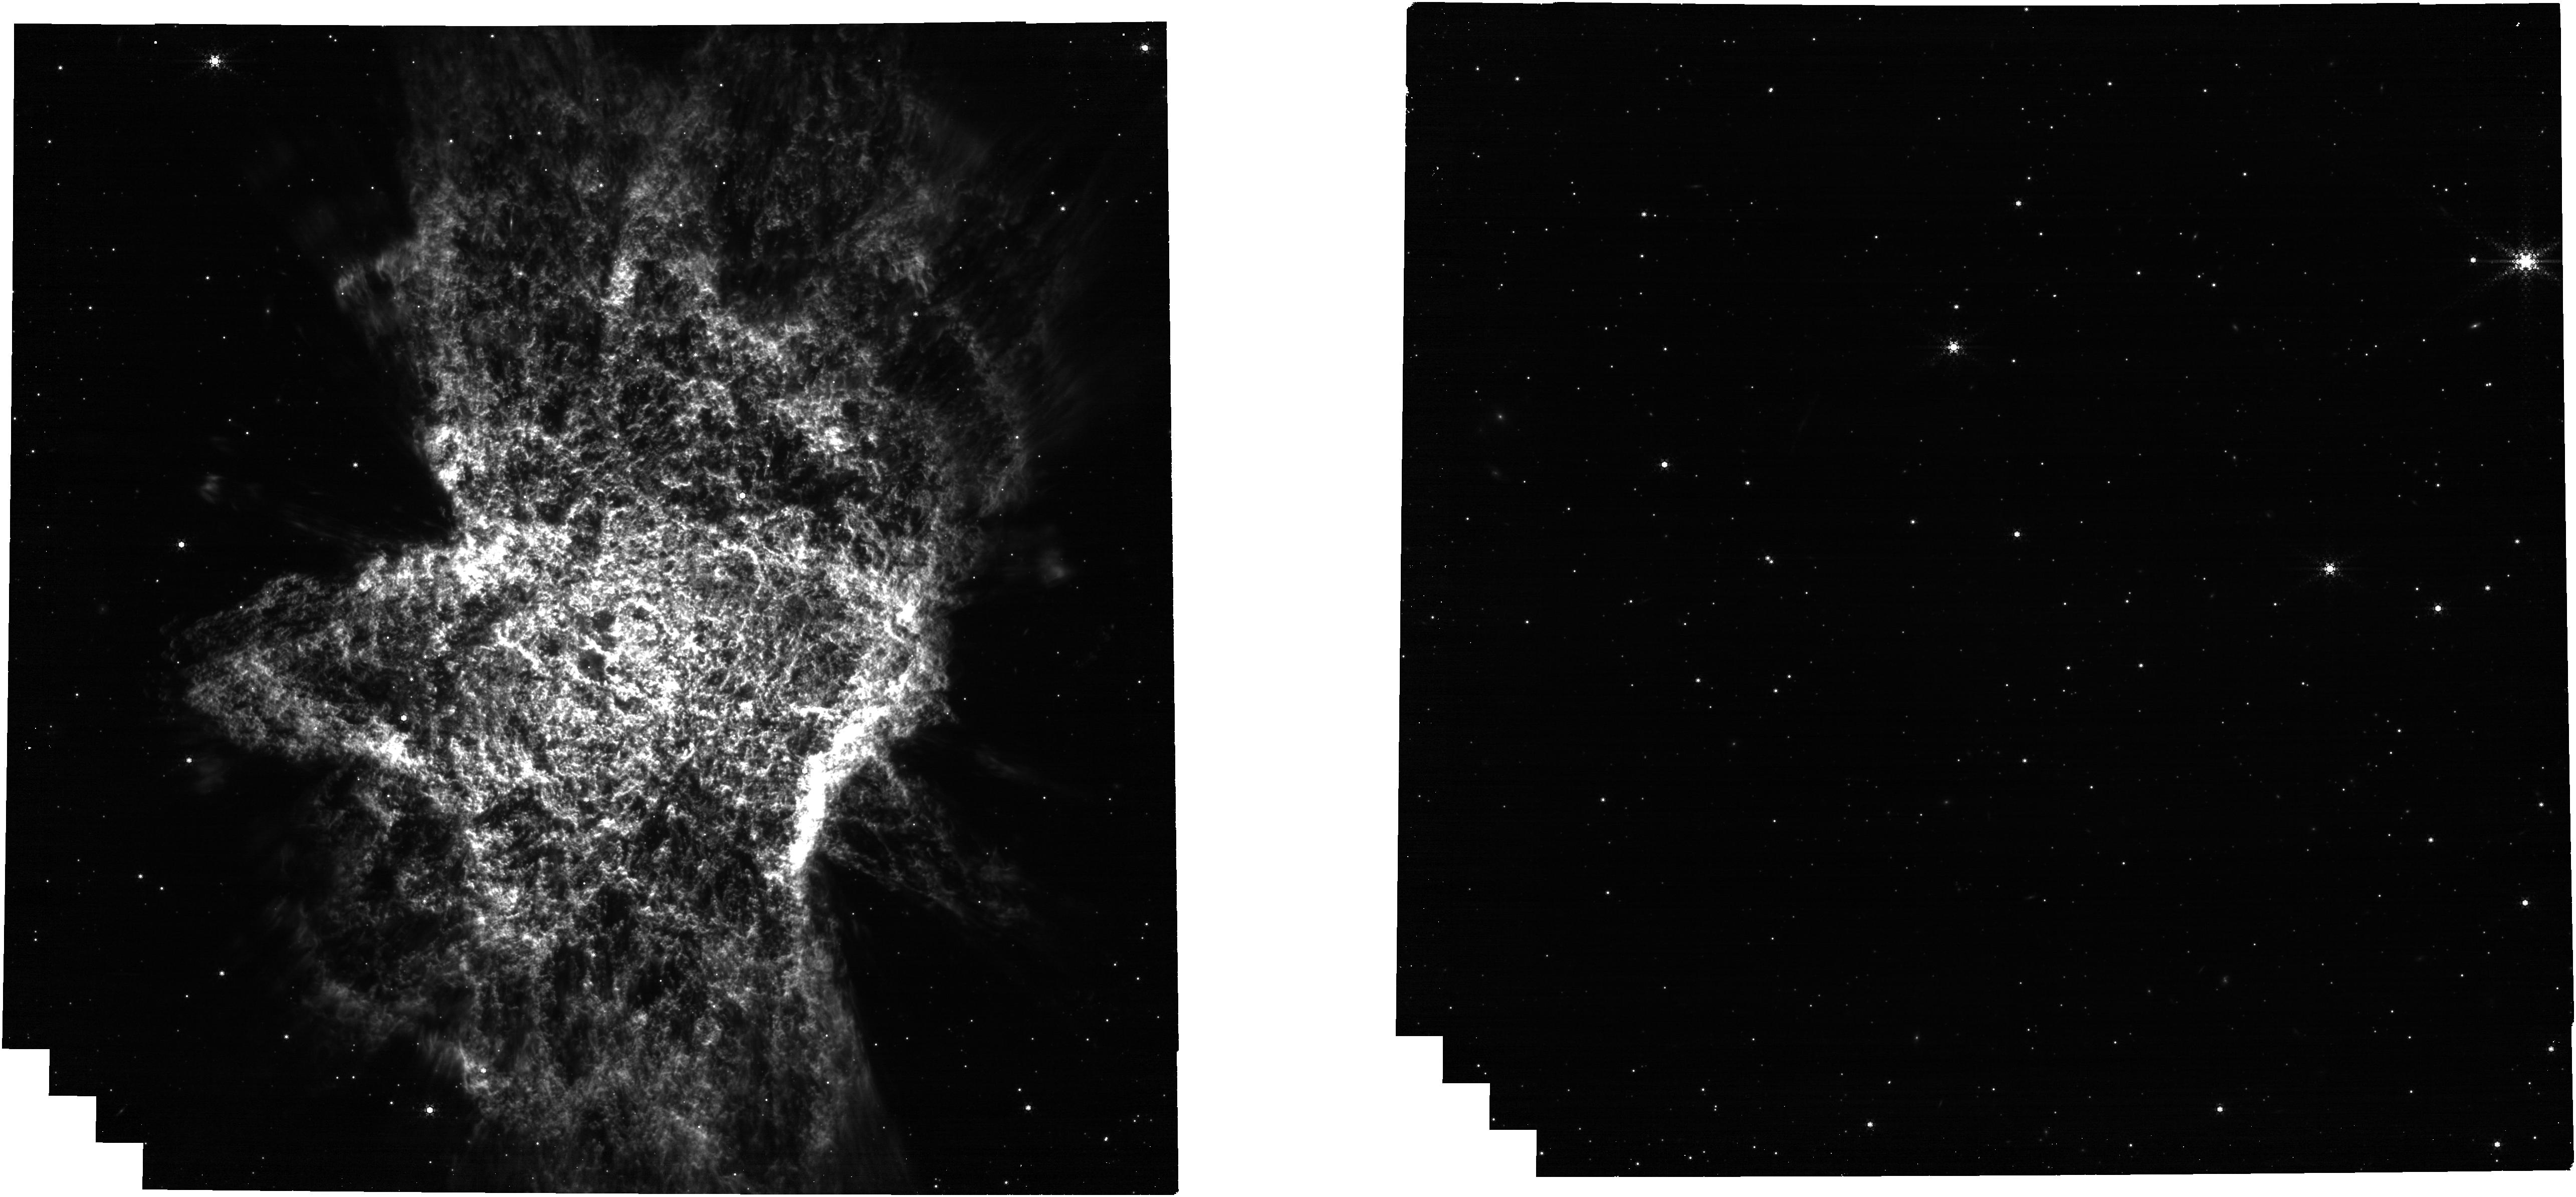
Target: PN-CTR
Instrument: NIRCAM
Filter: F444W+F470N
Exposure: 39 min
Observation ID: jw06554-o001_t025_nircam_f444w-f470n

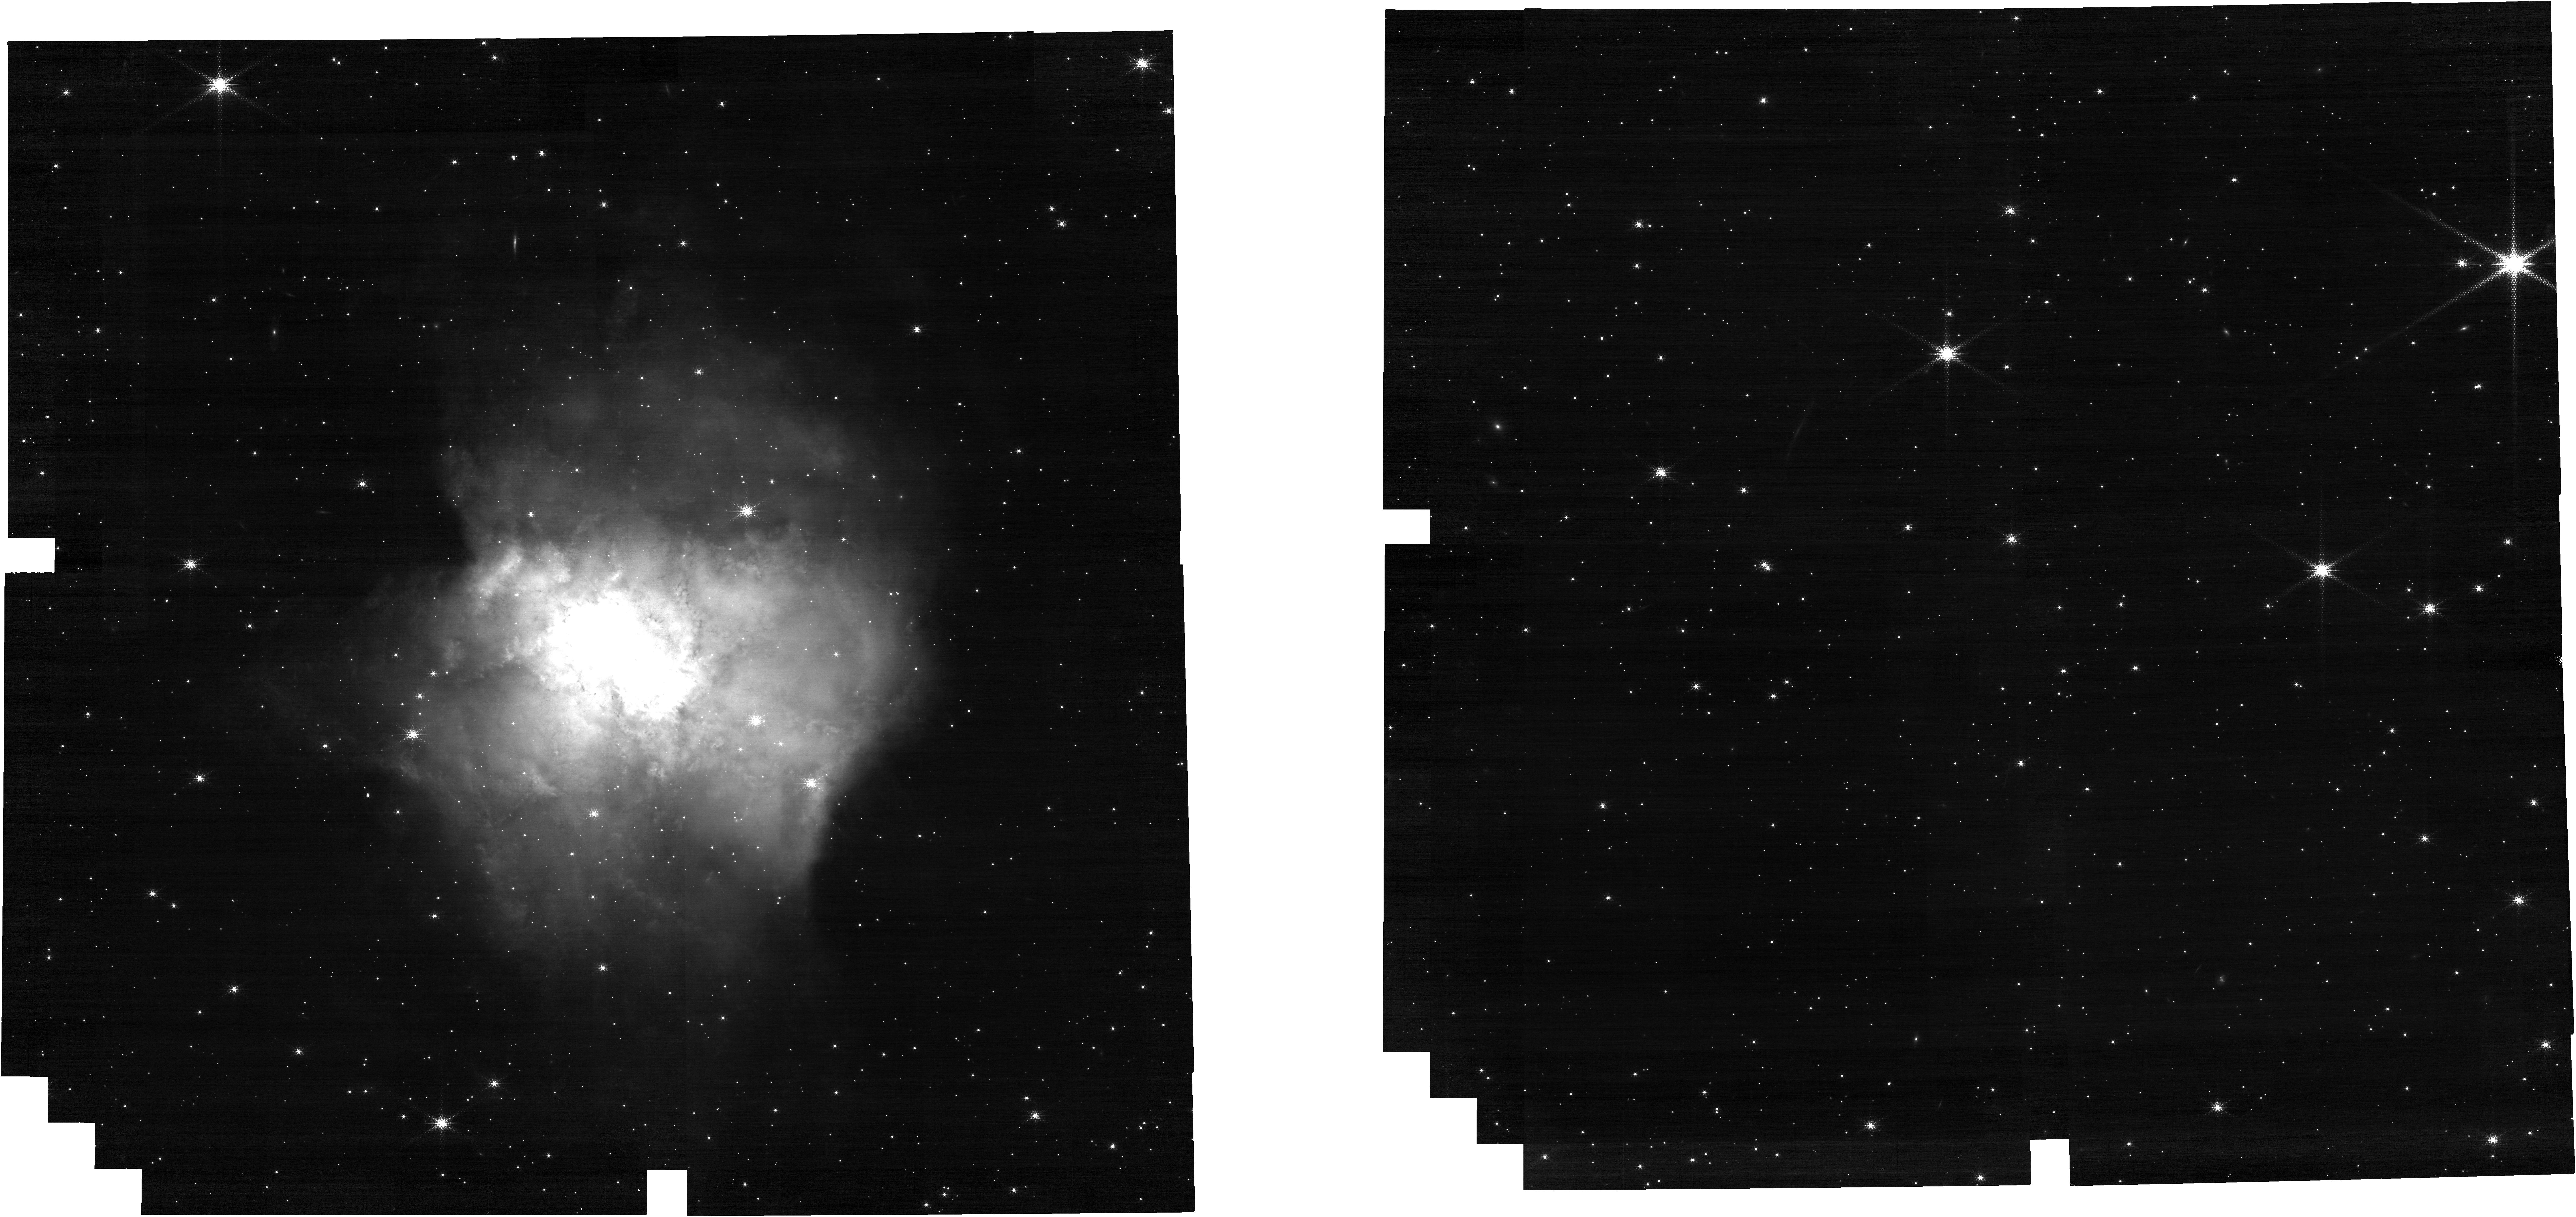
Target: PN-CTR
Instrument: NIRCAM
Filter: F187N
Exposure: 39 min
Observation ID: jw06554-o001_t025_nircam_clear-f187n

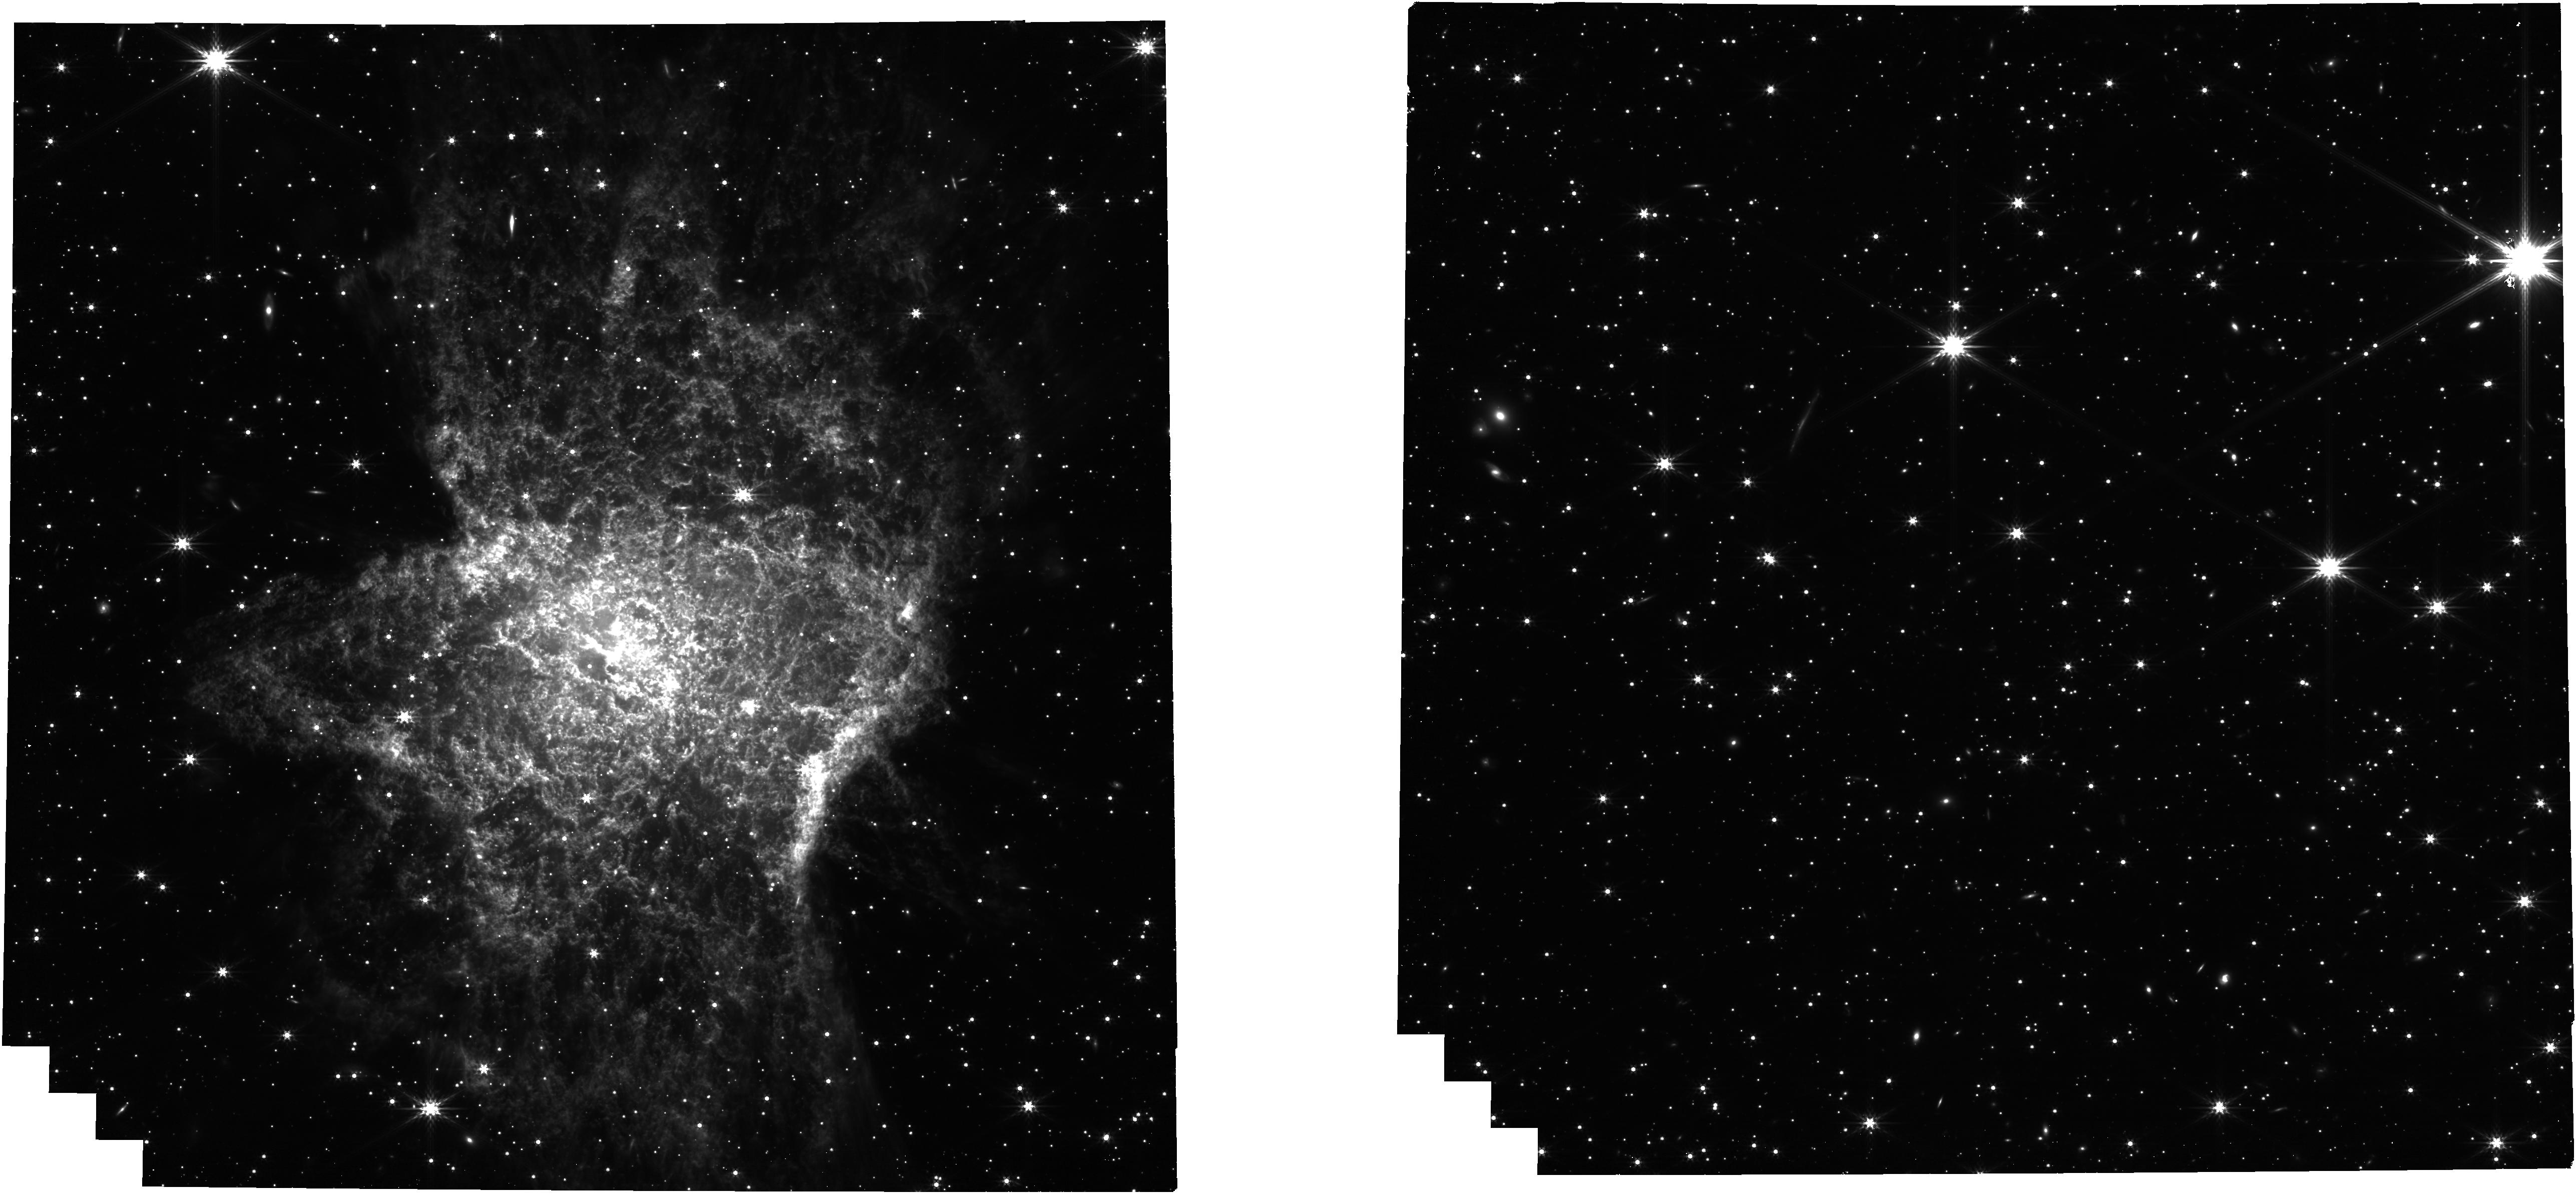
Target: PN-CTR
Instrument: NIRCAM
Filter: F356W
Exposure: 20 min
Observation ID: jw06554-o001_t025_nircam_clear-f356w

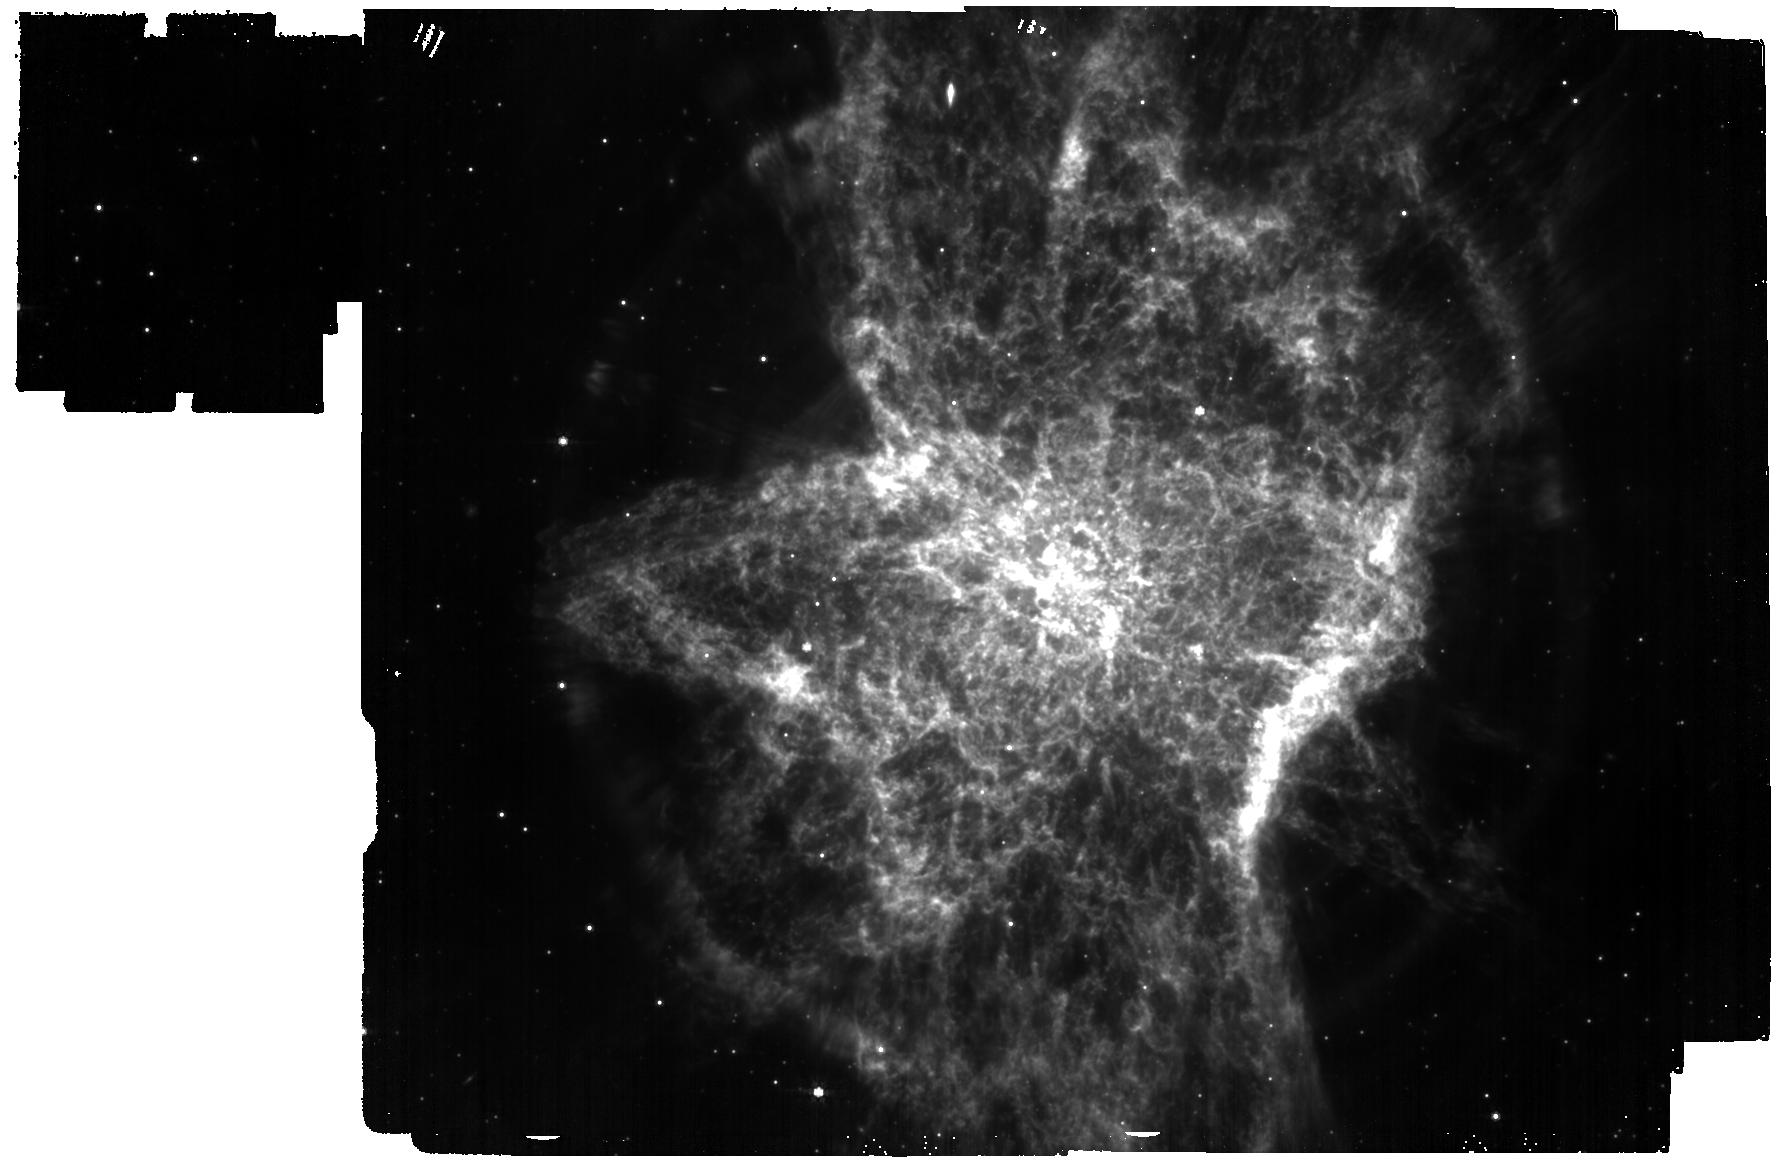
Target: PN-CTR
Instrument: MIRI
Filter: F770W
Exposure: 48 min
Observation ID: jw06554-o002_t025_miri_f770w

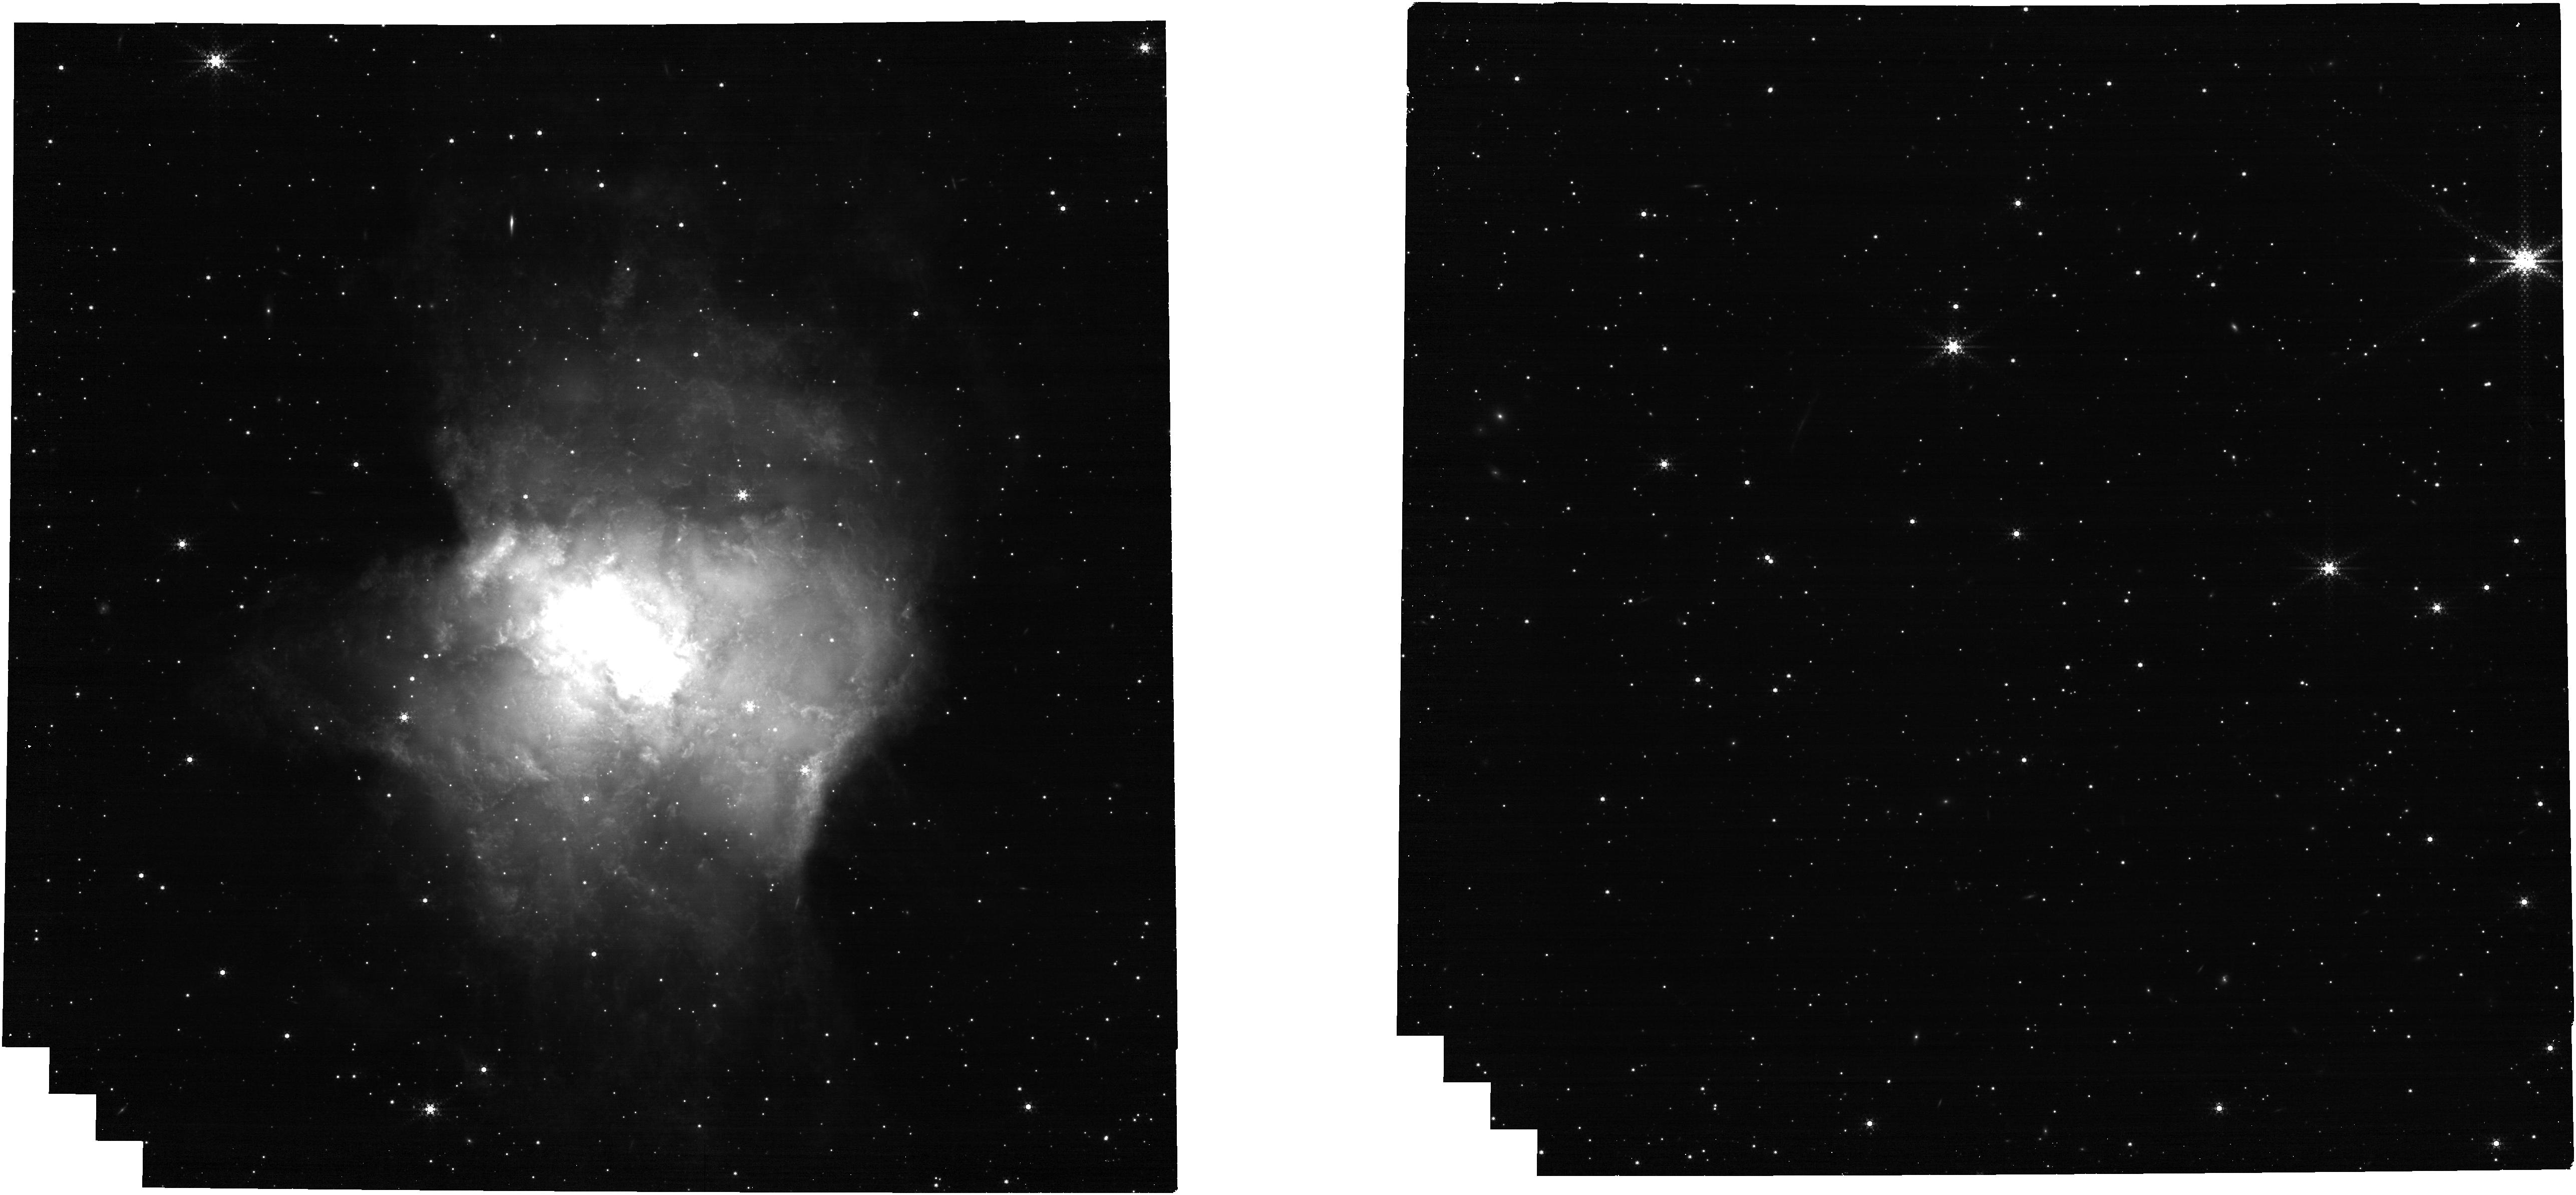
Target: PN-CTR
Instrument: NIRCAM
Filter: F444W+F405N
Exposure: 39 min
Observation ID: jw06554-o001_t025_nircam_f405n-f444w

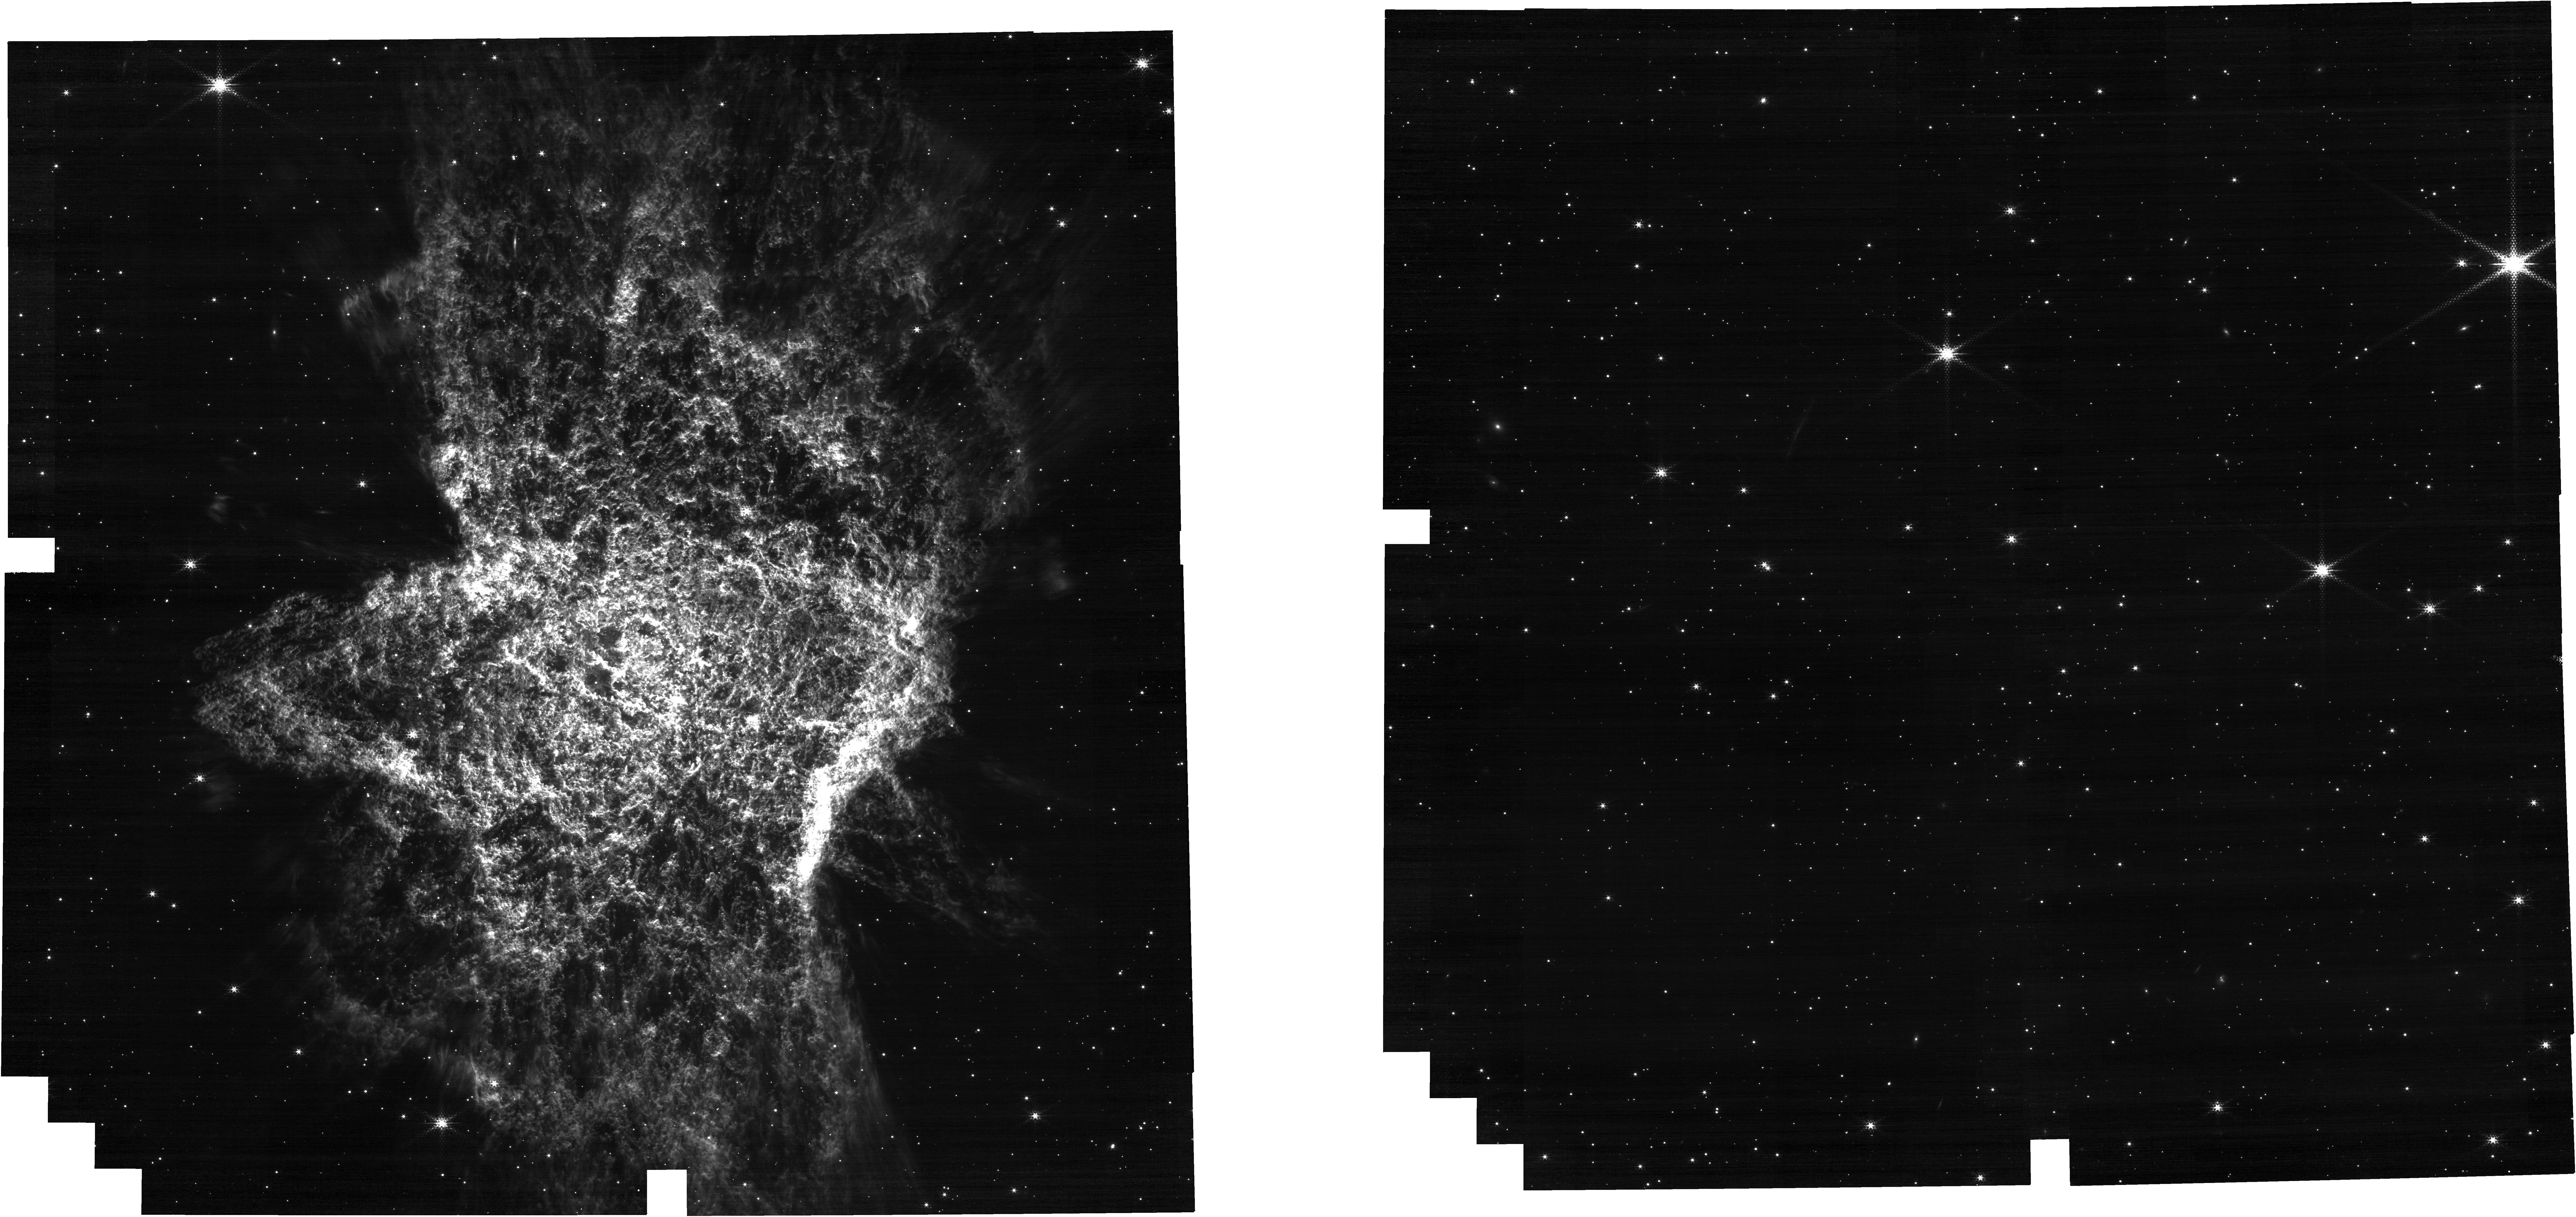
Target: PN-CTR
Instrument: NIRCAM
Filter: F212N
Exposure: 39 min
Observation ID: jw06554-o001_t025_nircam_clear-f212n

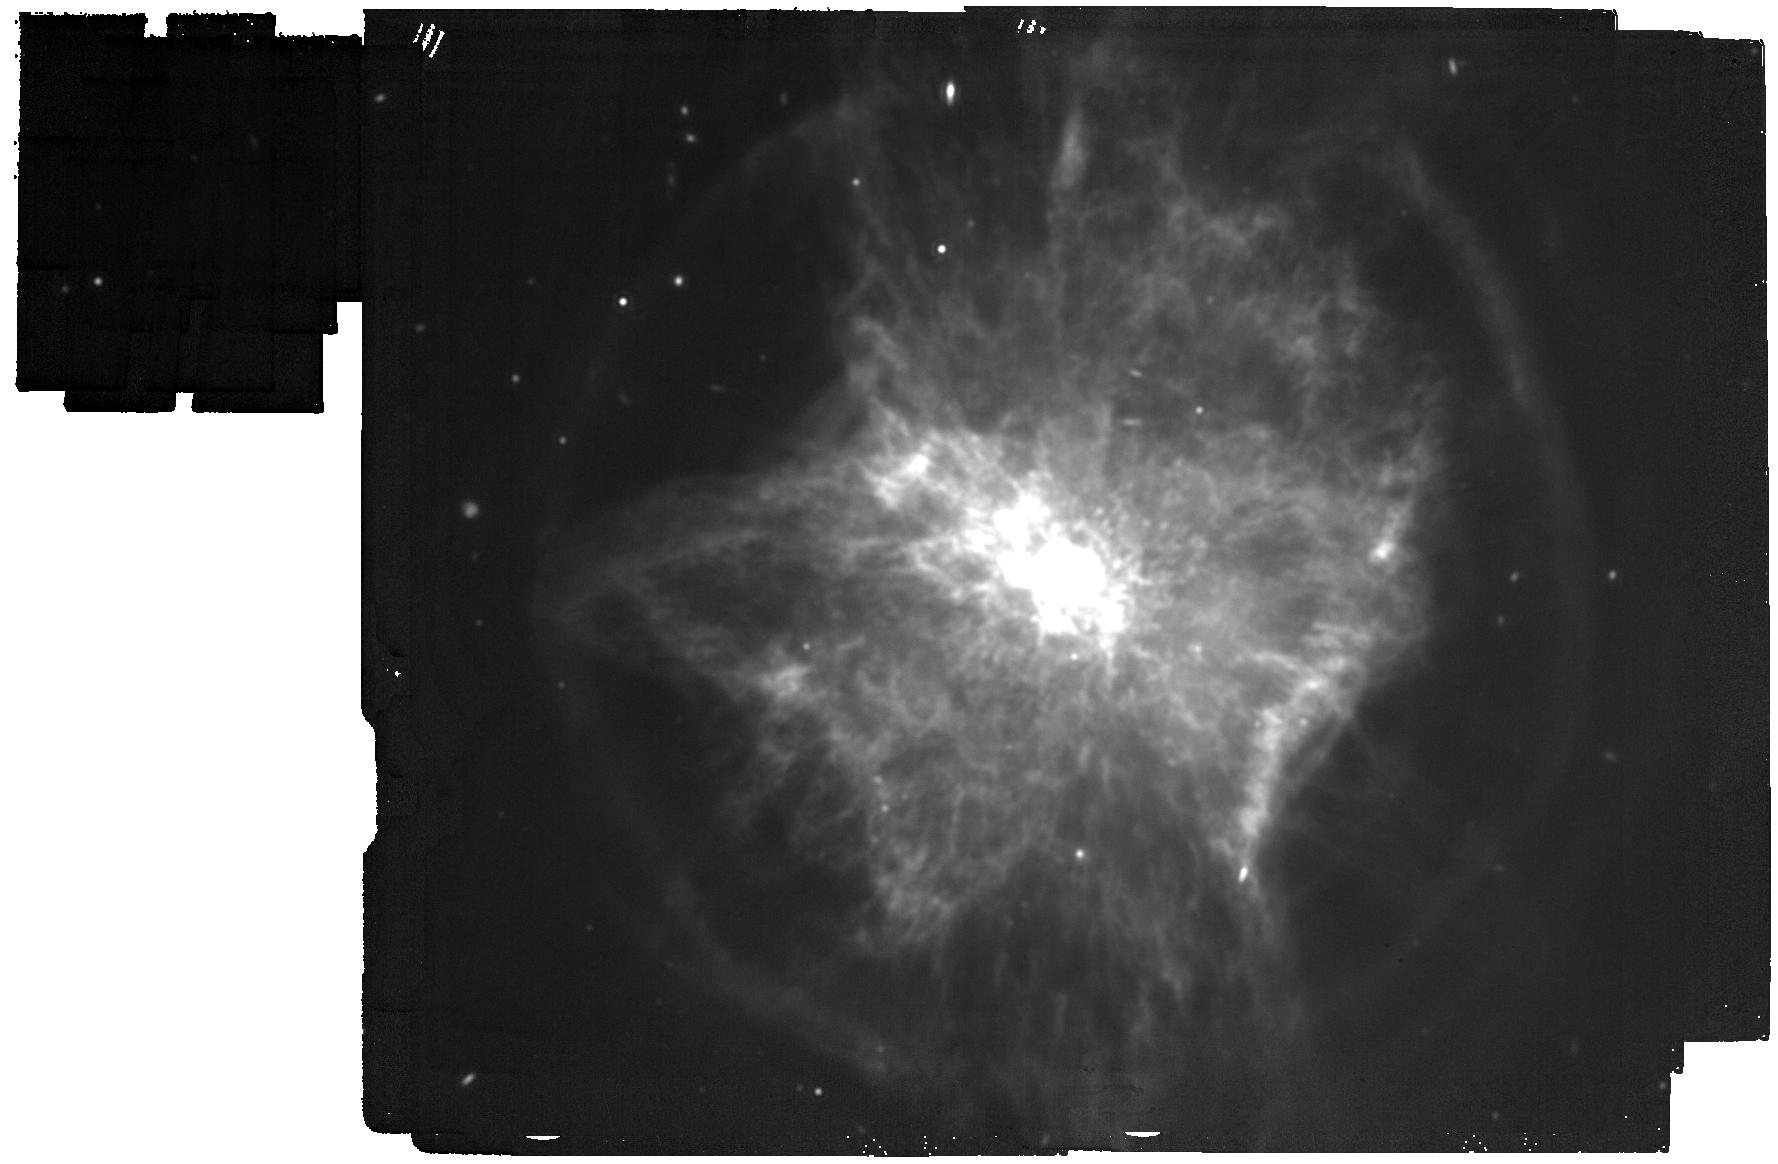
Target: PN-CTR
Instrument: MIRI
Filter: F1800W
Exposure: 24 min
Observation ID: jw06554-o002_t025_miri_f1800w

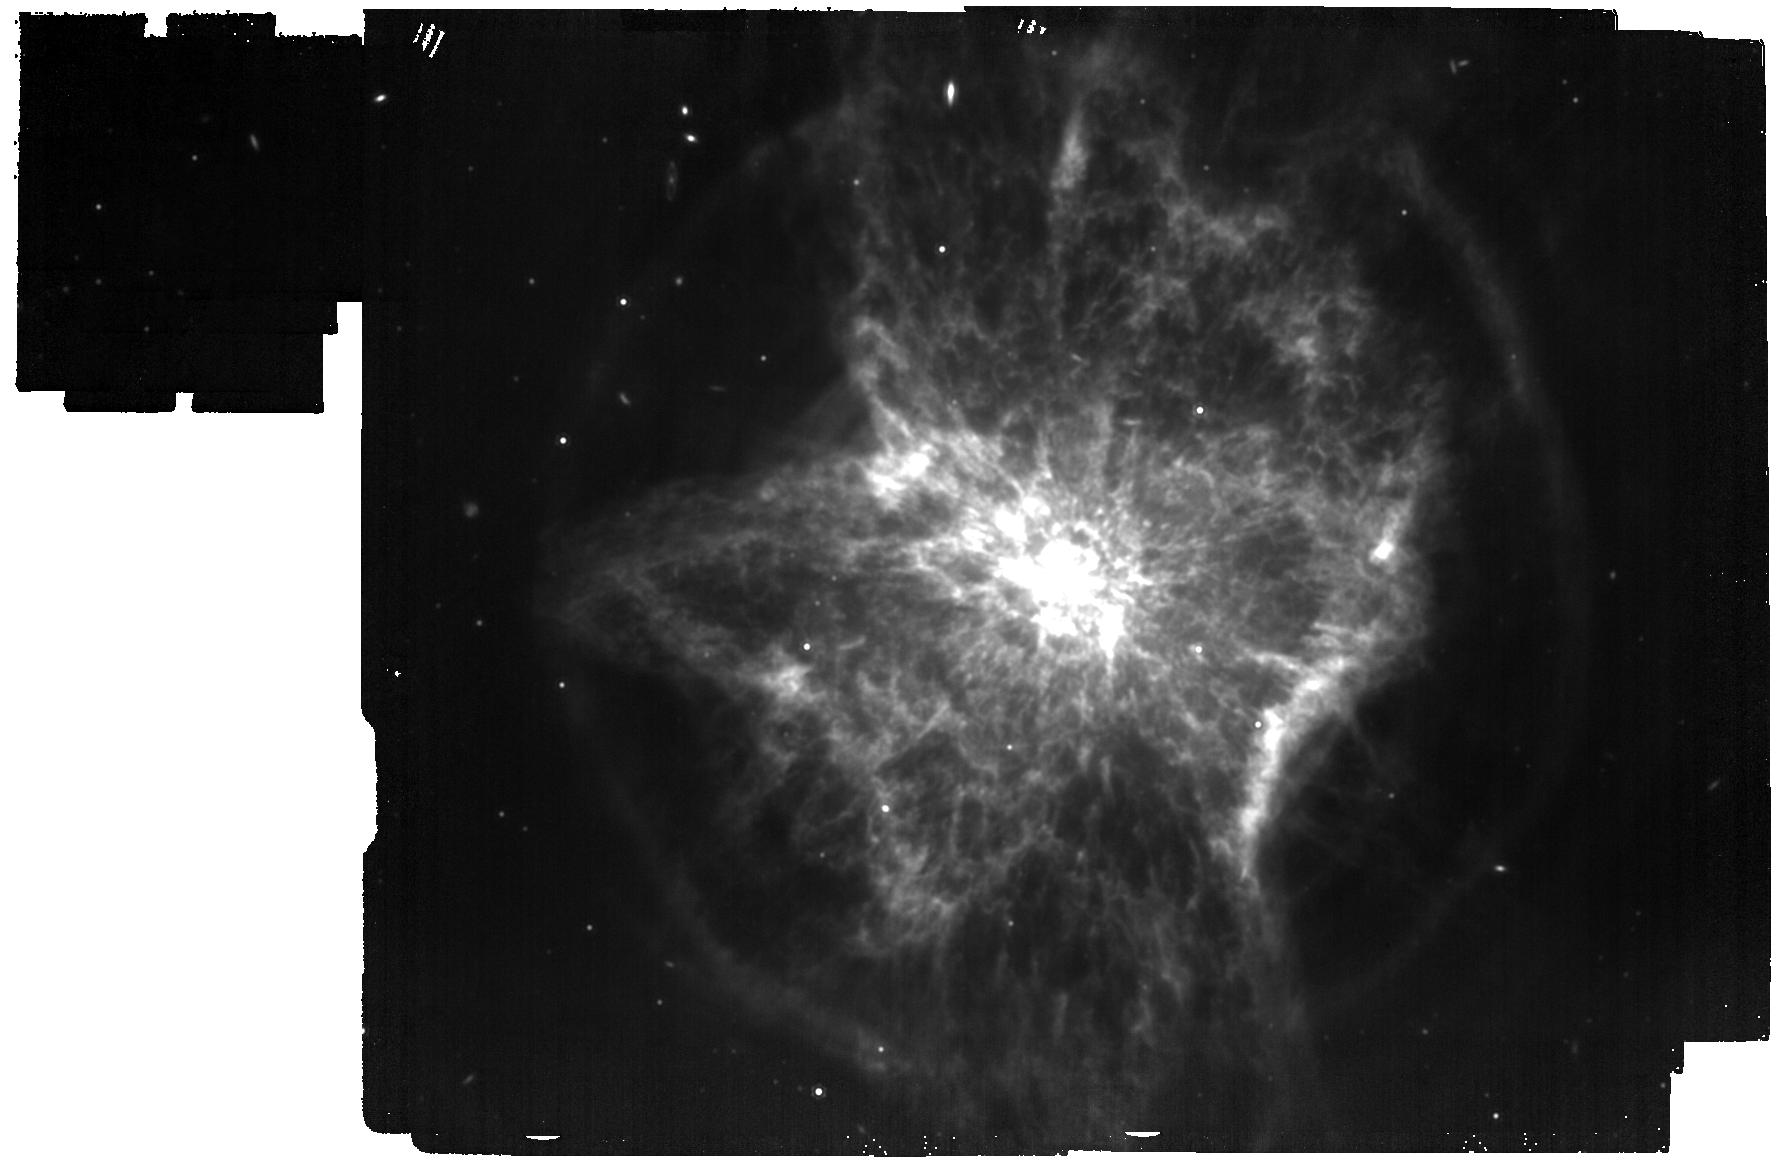
Target: PN-CTR
Instrument: MIRI
Filter: F1280W
Exposure: 24 min
Observation ID: jw06554-o002_t025_miri_f1280w

Infrared imaging of bipolar features in planetary nebula (PI: Garcia Marin, Macarena)

This is a planetary nebula created as an old low-mass star is shedding its outer layers. Spitzer images show interesting structures in the surrounding material are visible, including an equatorial ring and several bi-polar lobes. We expect the NIRCam and MIRI images to reveal fine structure in the infrared, never before seen.